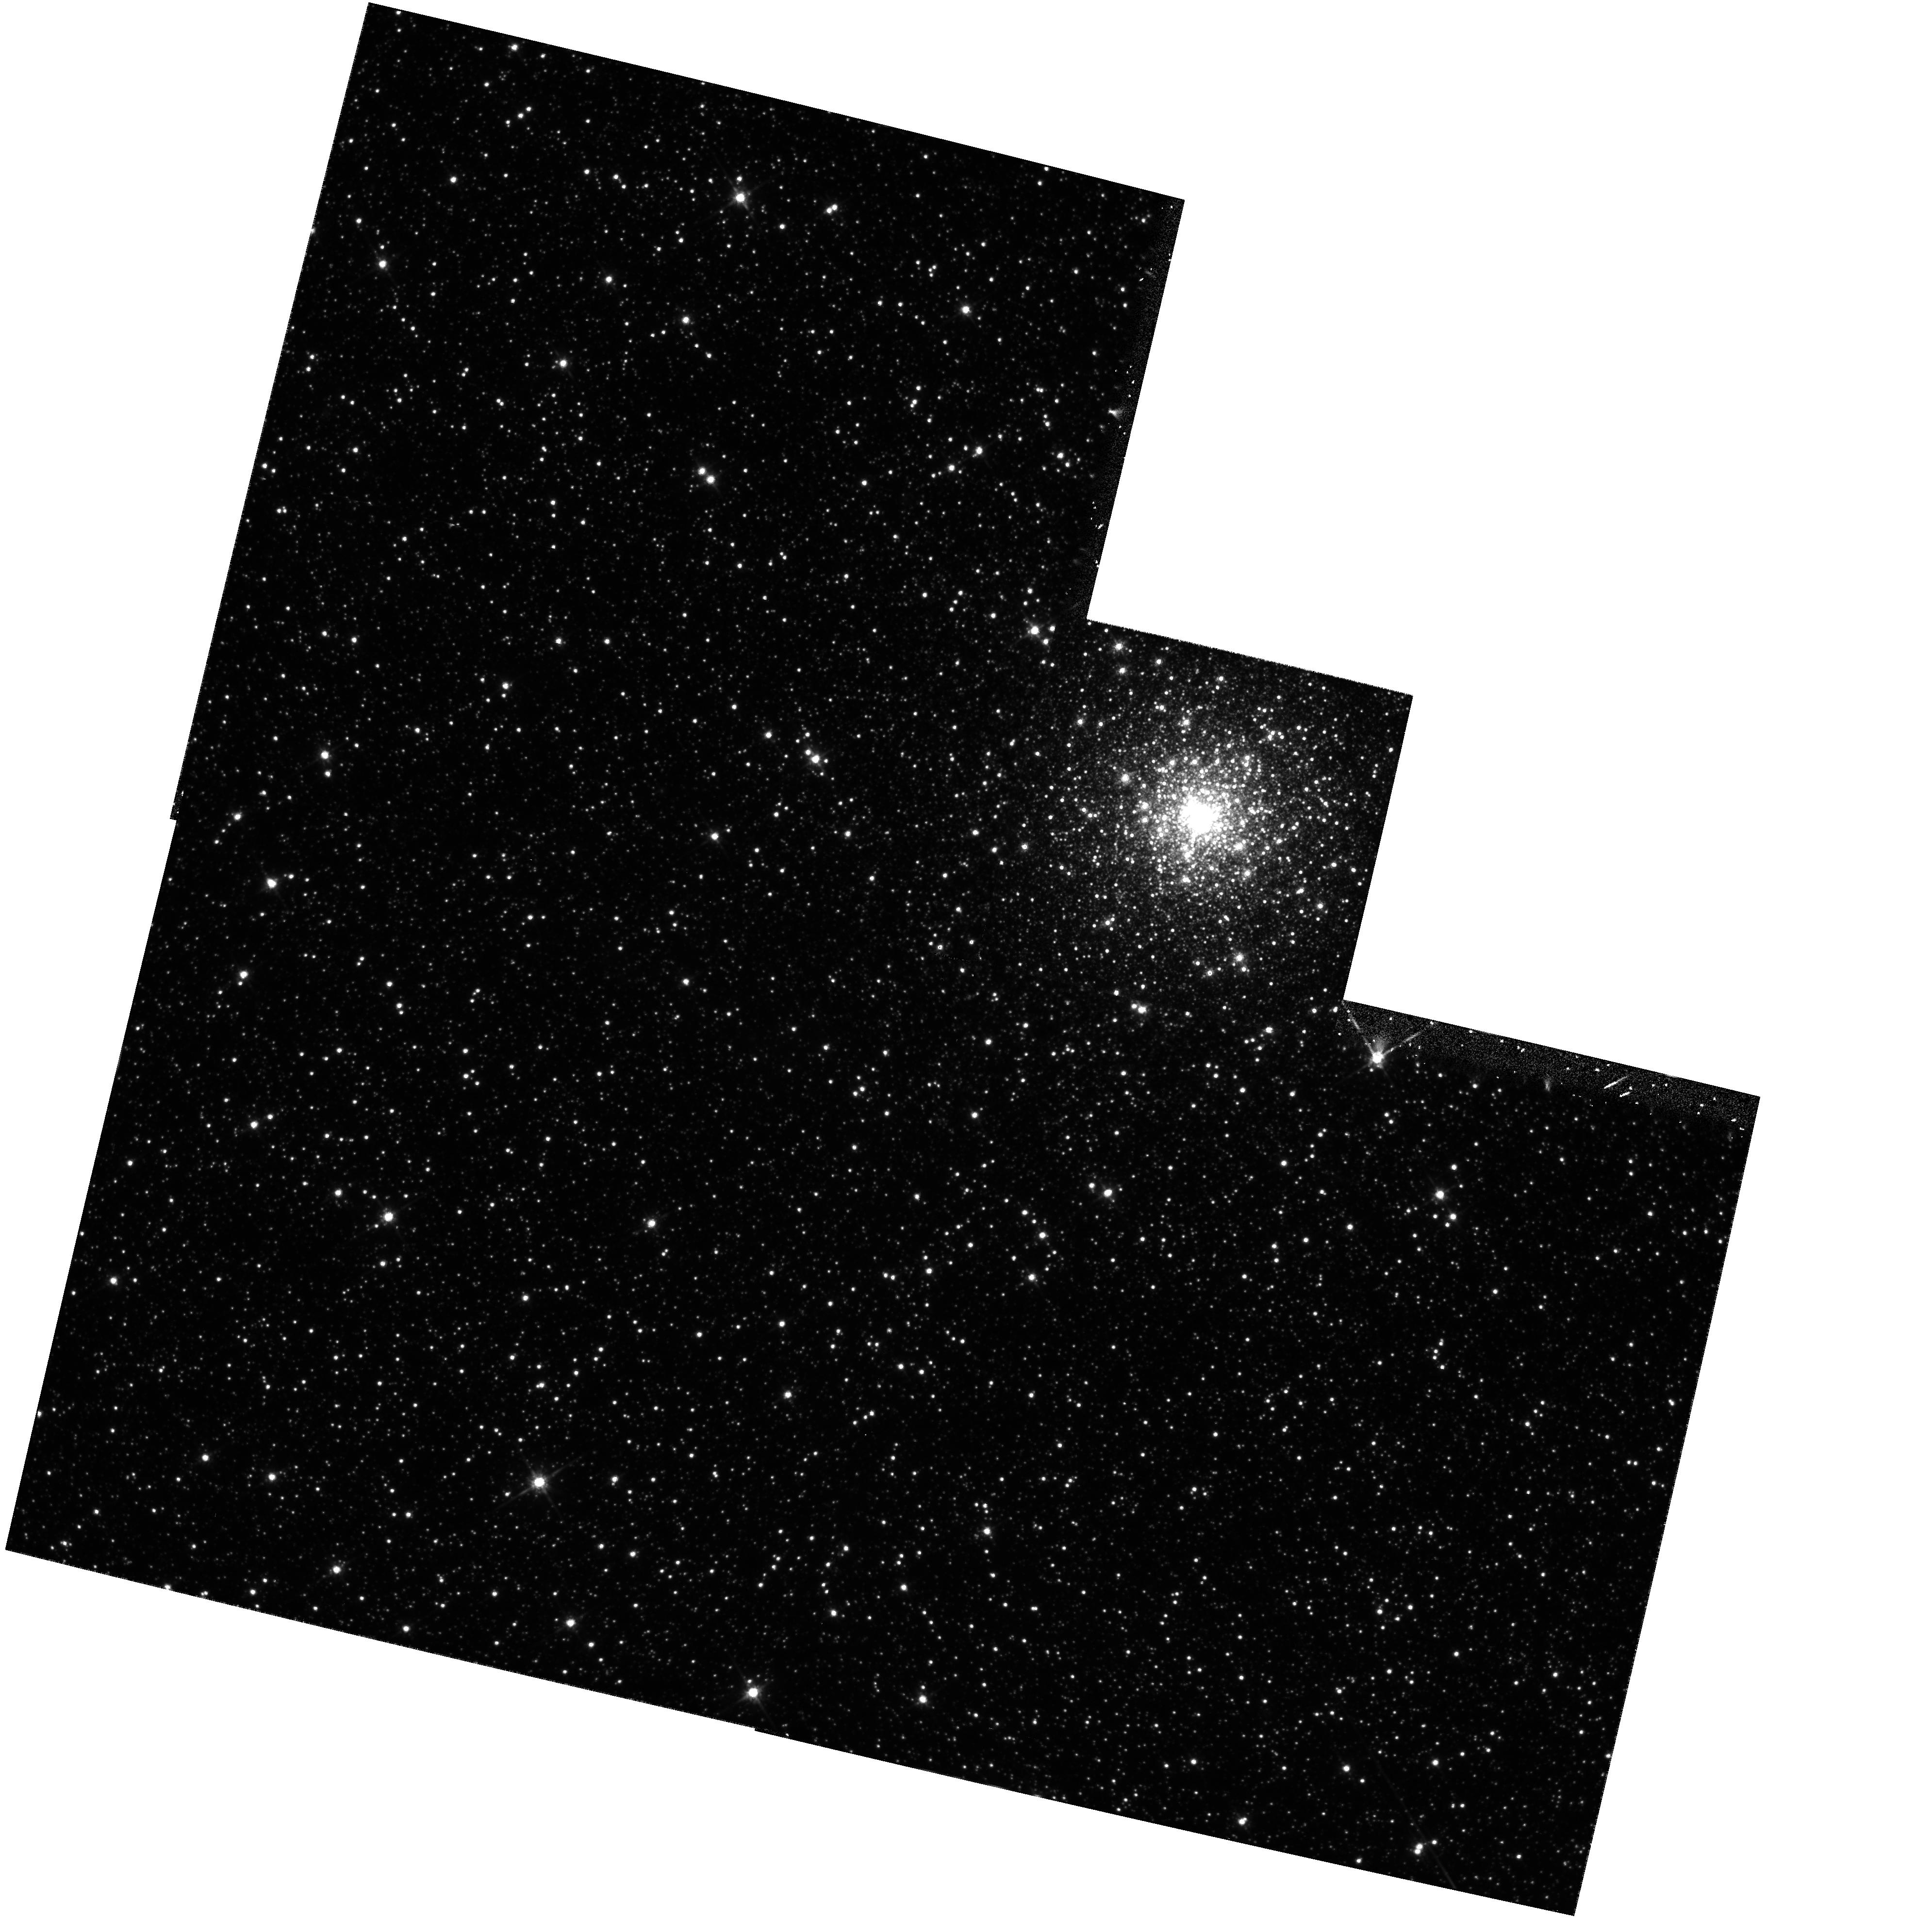
Target: NGC2005
Instrument: WFPC2/PC
Filter: F814W
Exposure: 31 min
Observation ID: hst_5916_05_wfpc2_pc_f814w_u2xq05

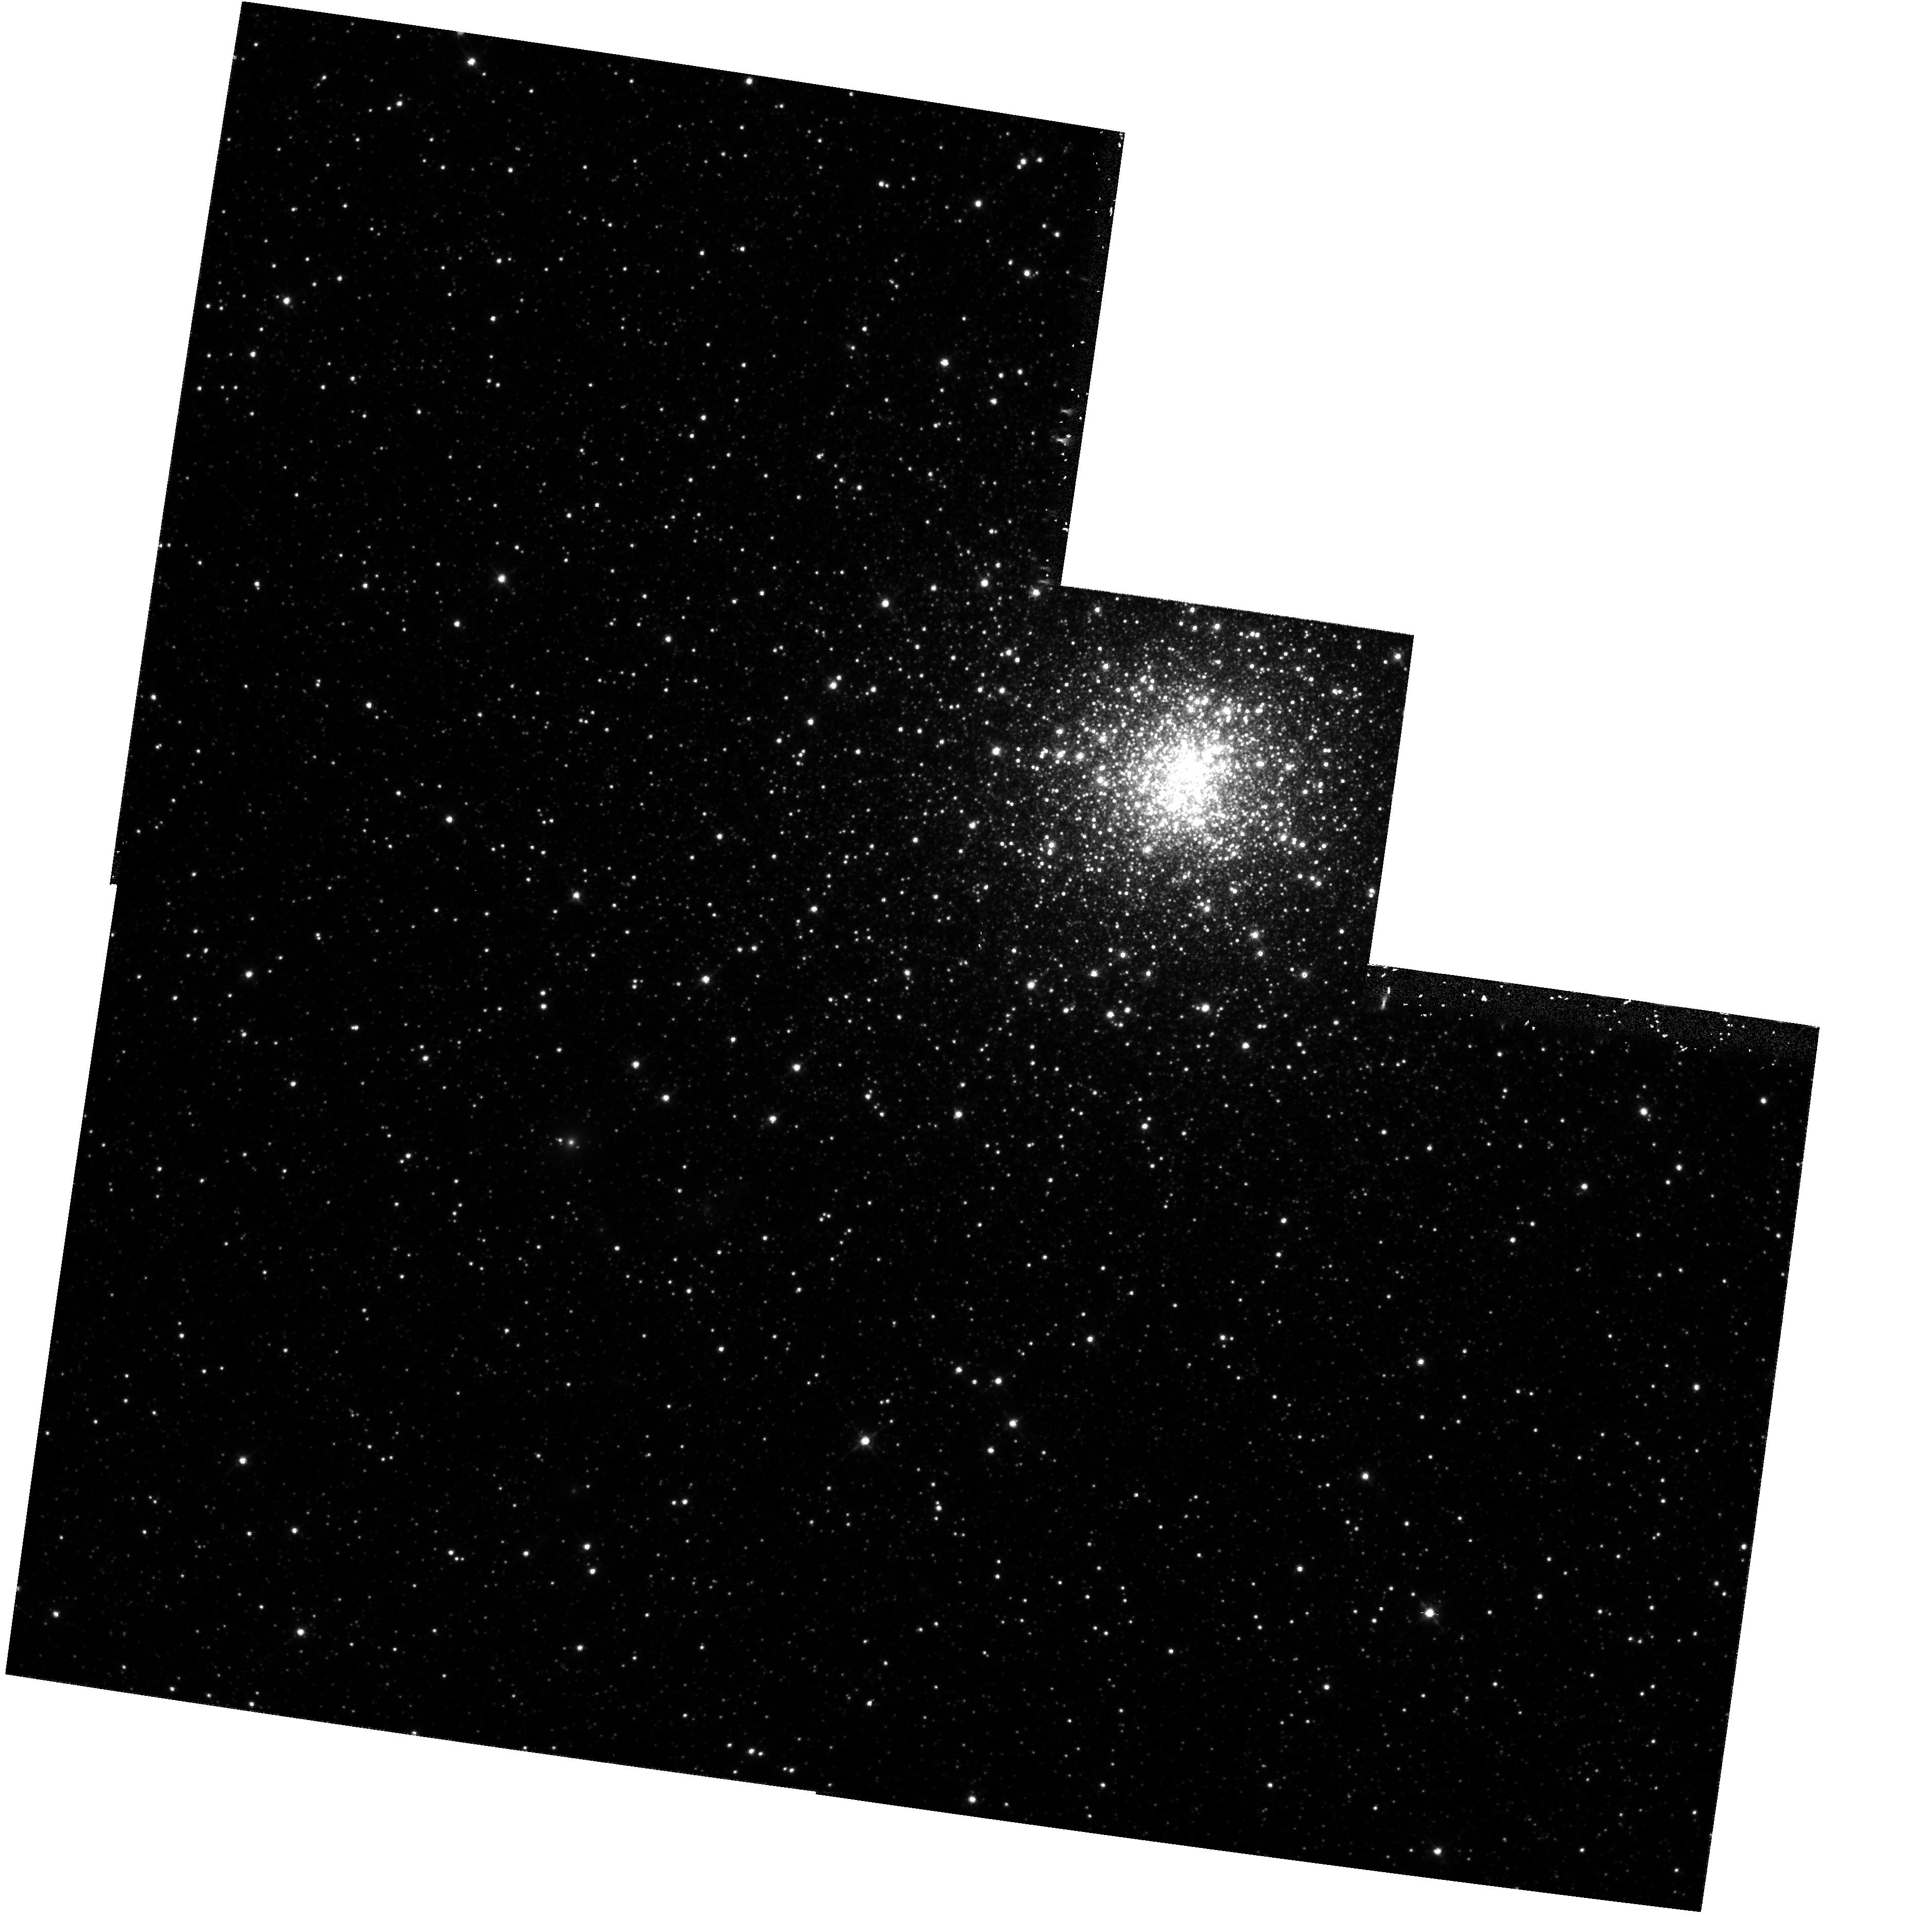
Target: NGC1835
Instrument: WFPC2/PC
Filter: F814W
Exposure: 31 min
Observation ID: hst_5916_02_wfpc2_pc_f814w_u2xq02

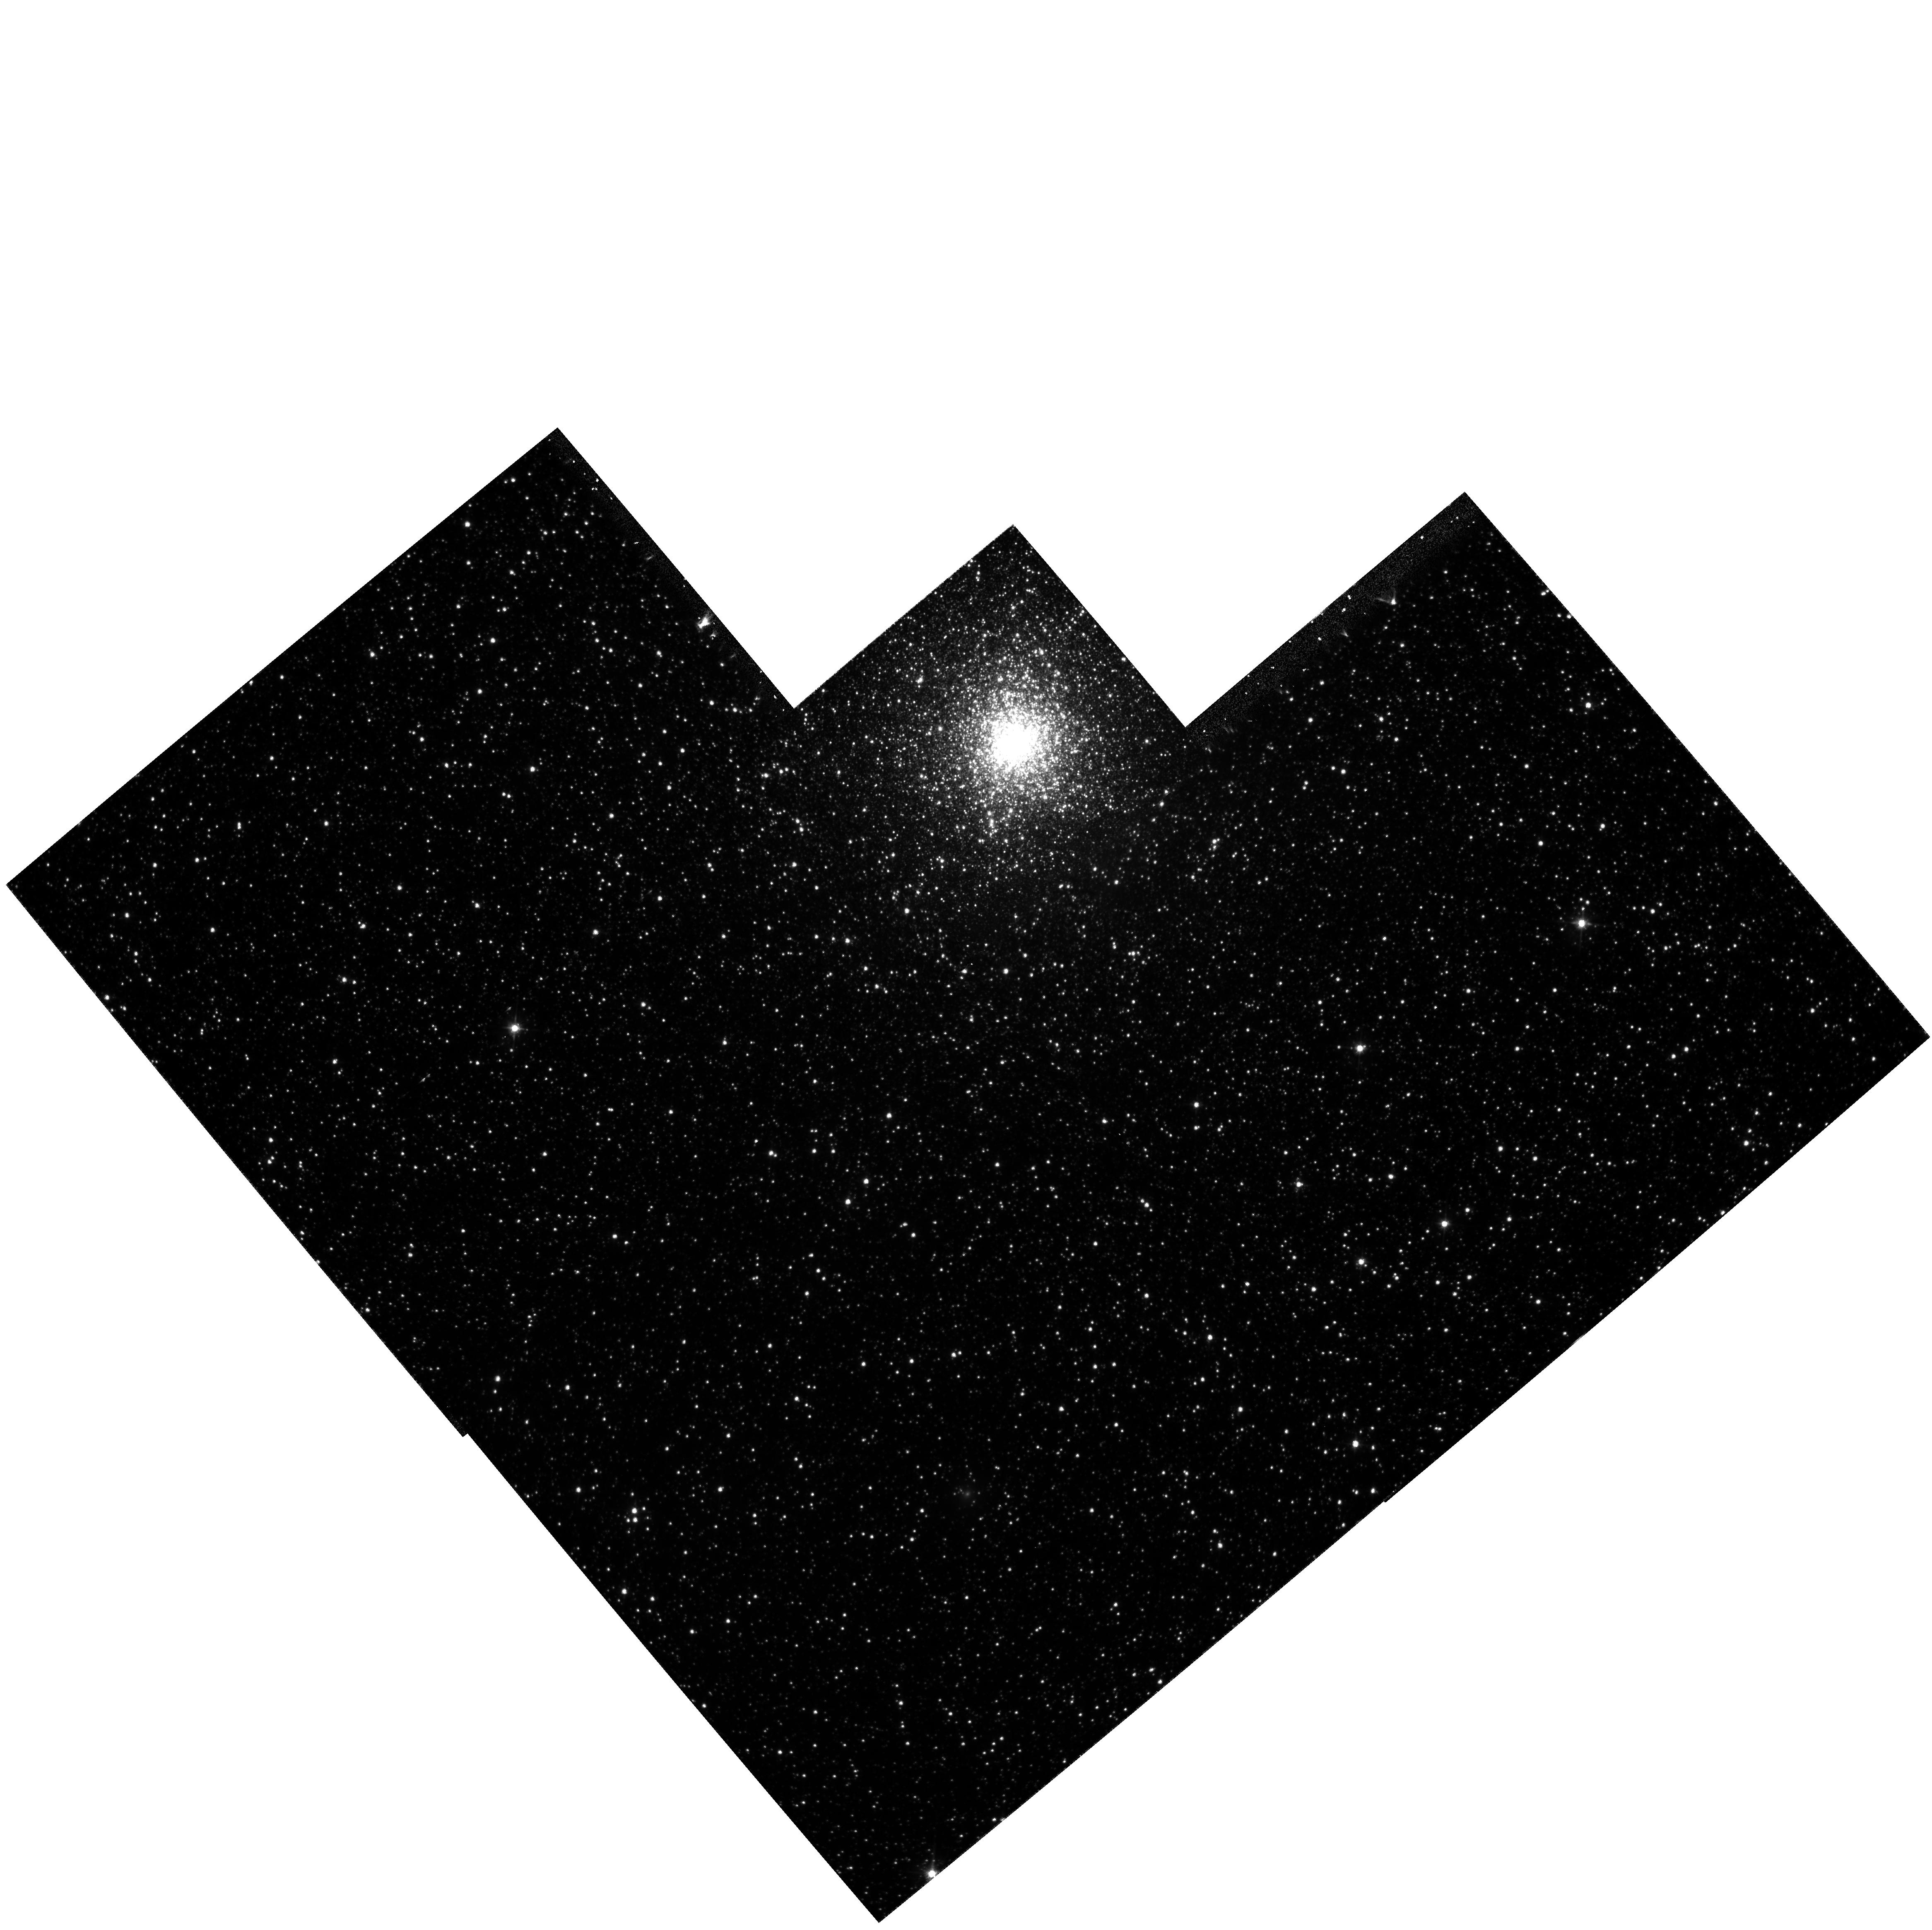
Target: NGC1916
Instrument: WFPC2/PC
Filter: F555W
Exposure: 26 min
Observation ID: hst_5916_04_wfpc2_pc_f555w_u2xq04

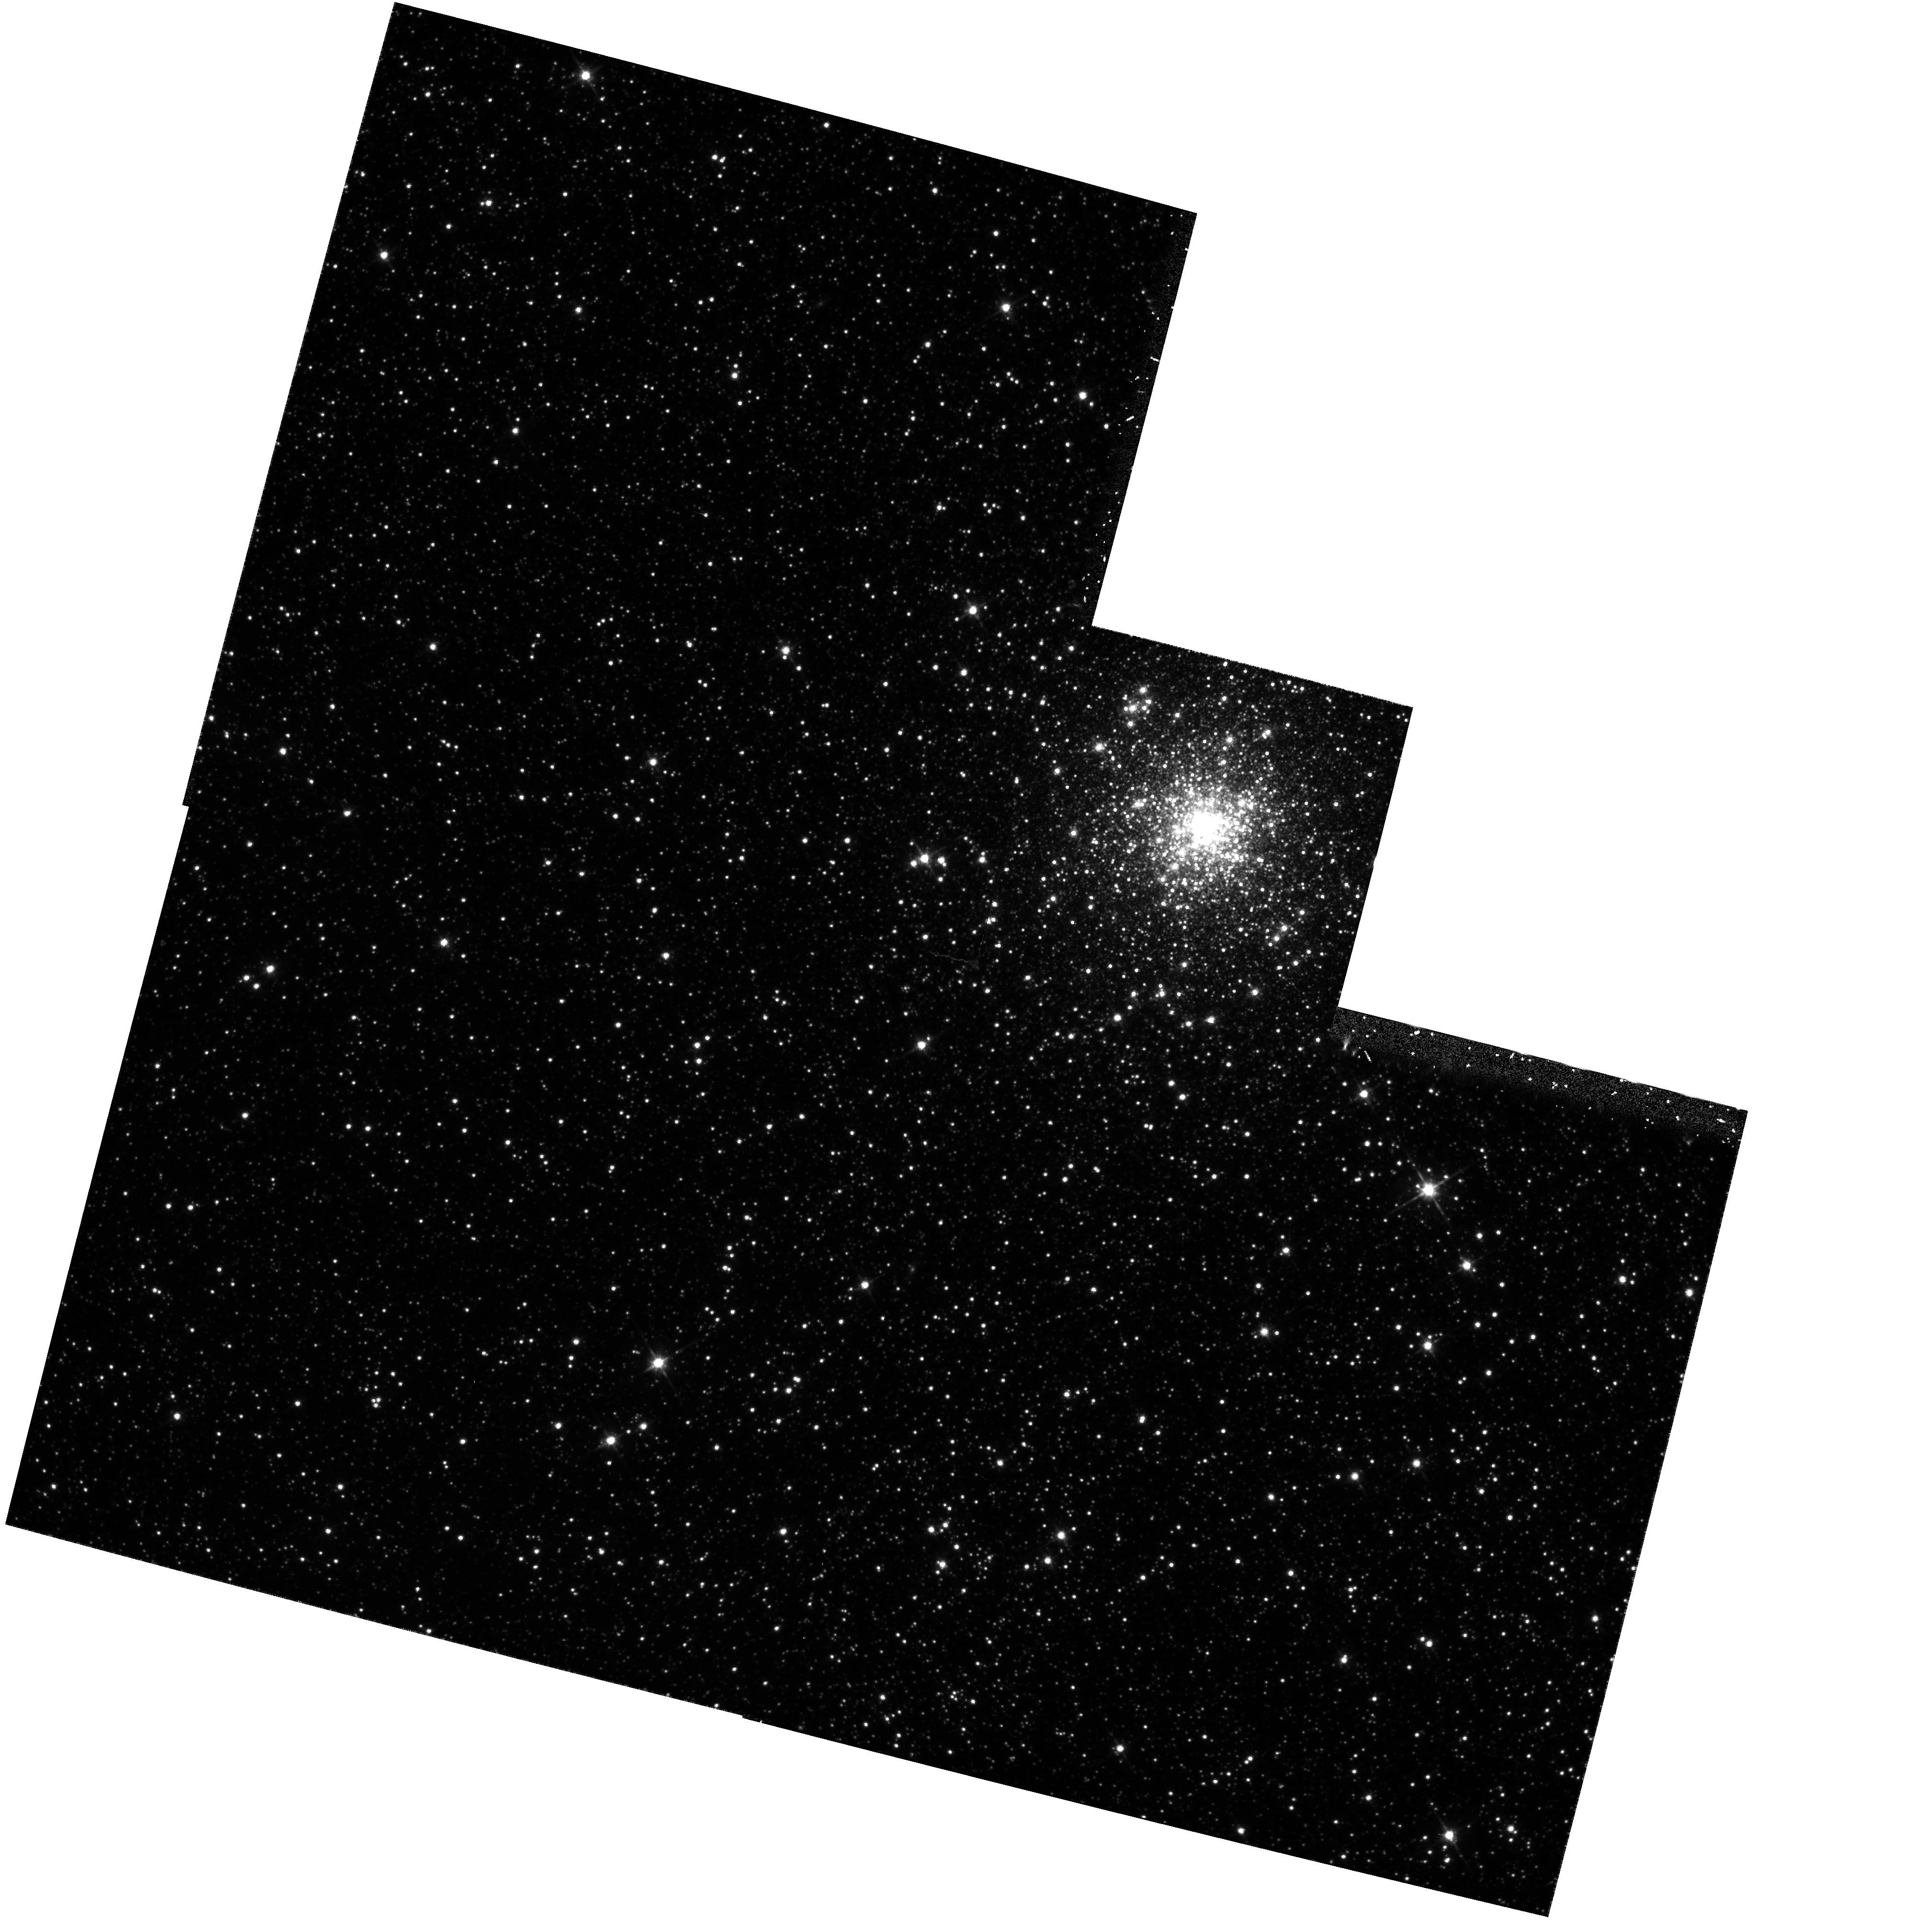
Target: NGC2019
Instrument: WFPC2/PC
Filter: F814W
Exposure: 31 min
Observation ID: hst_5916_06_wfpc2_pc_f814w_u2xq06

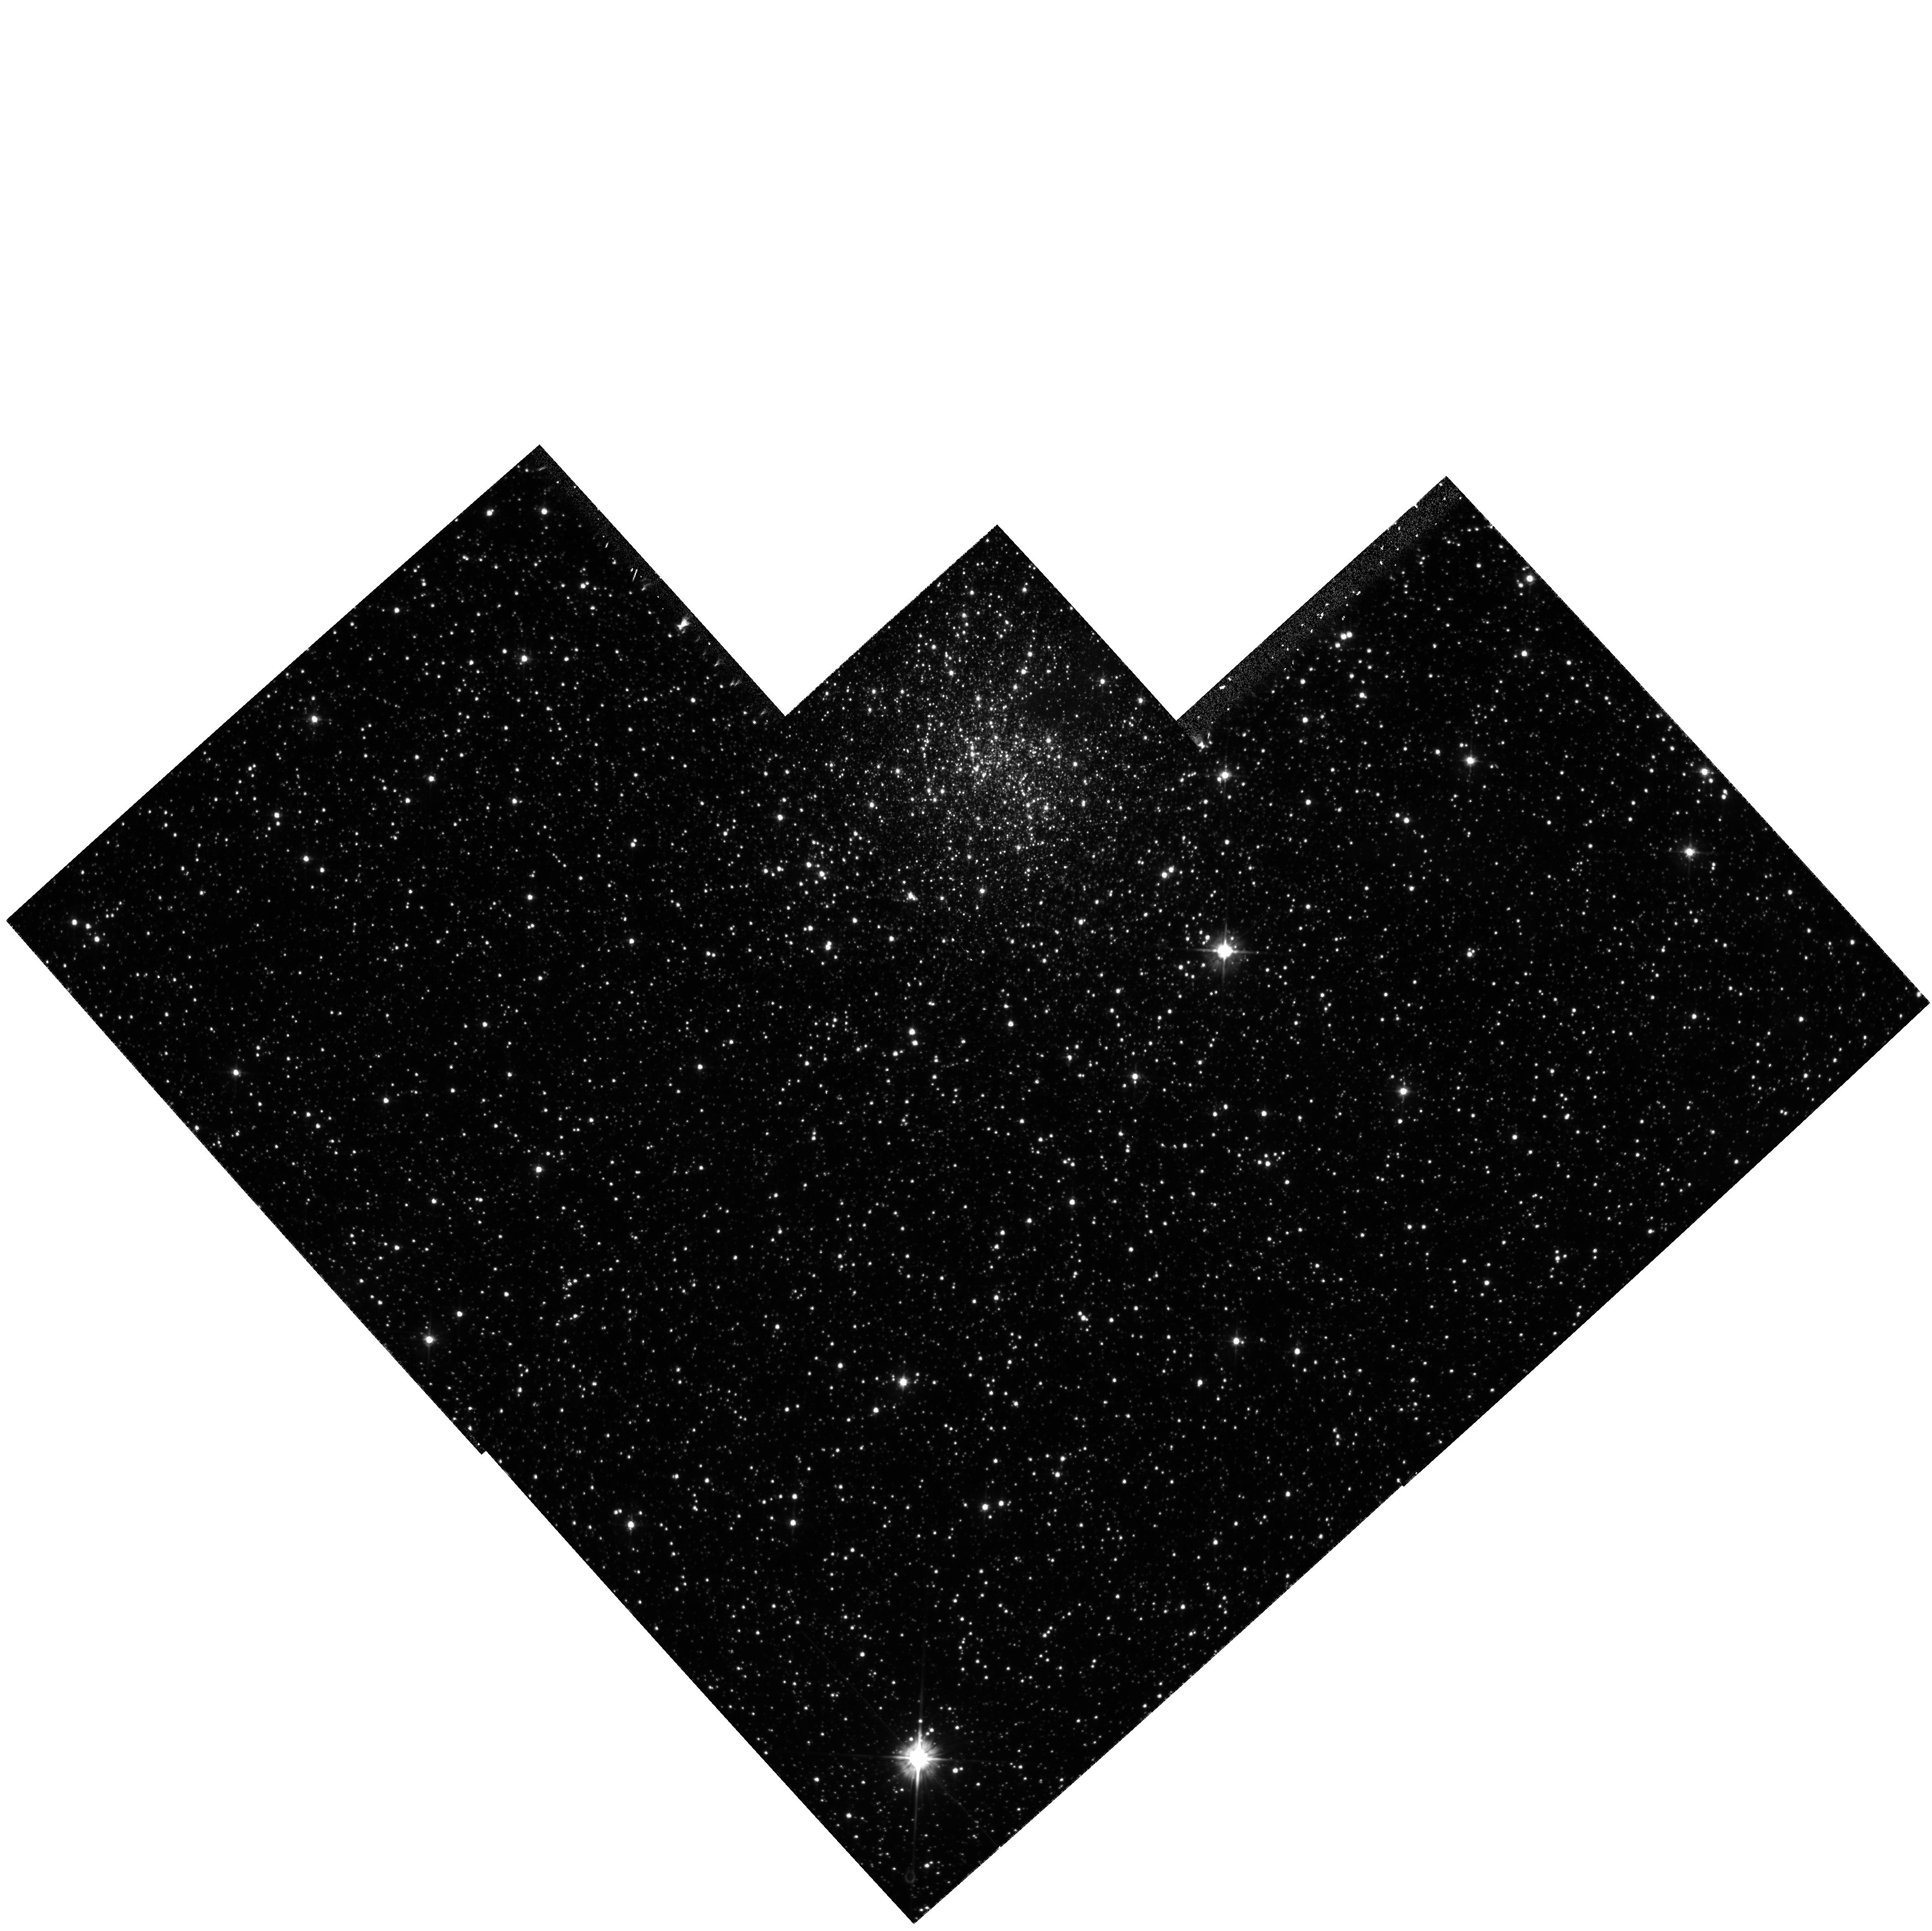
Target: NGC1898
Instrument: WFPC2/PC
Filter: F555W
Exposure: 26 min
Observation ID: hst_5916_03_wfpc2_pc_f555w_u2xq03

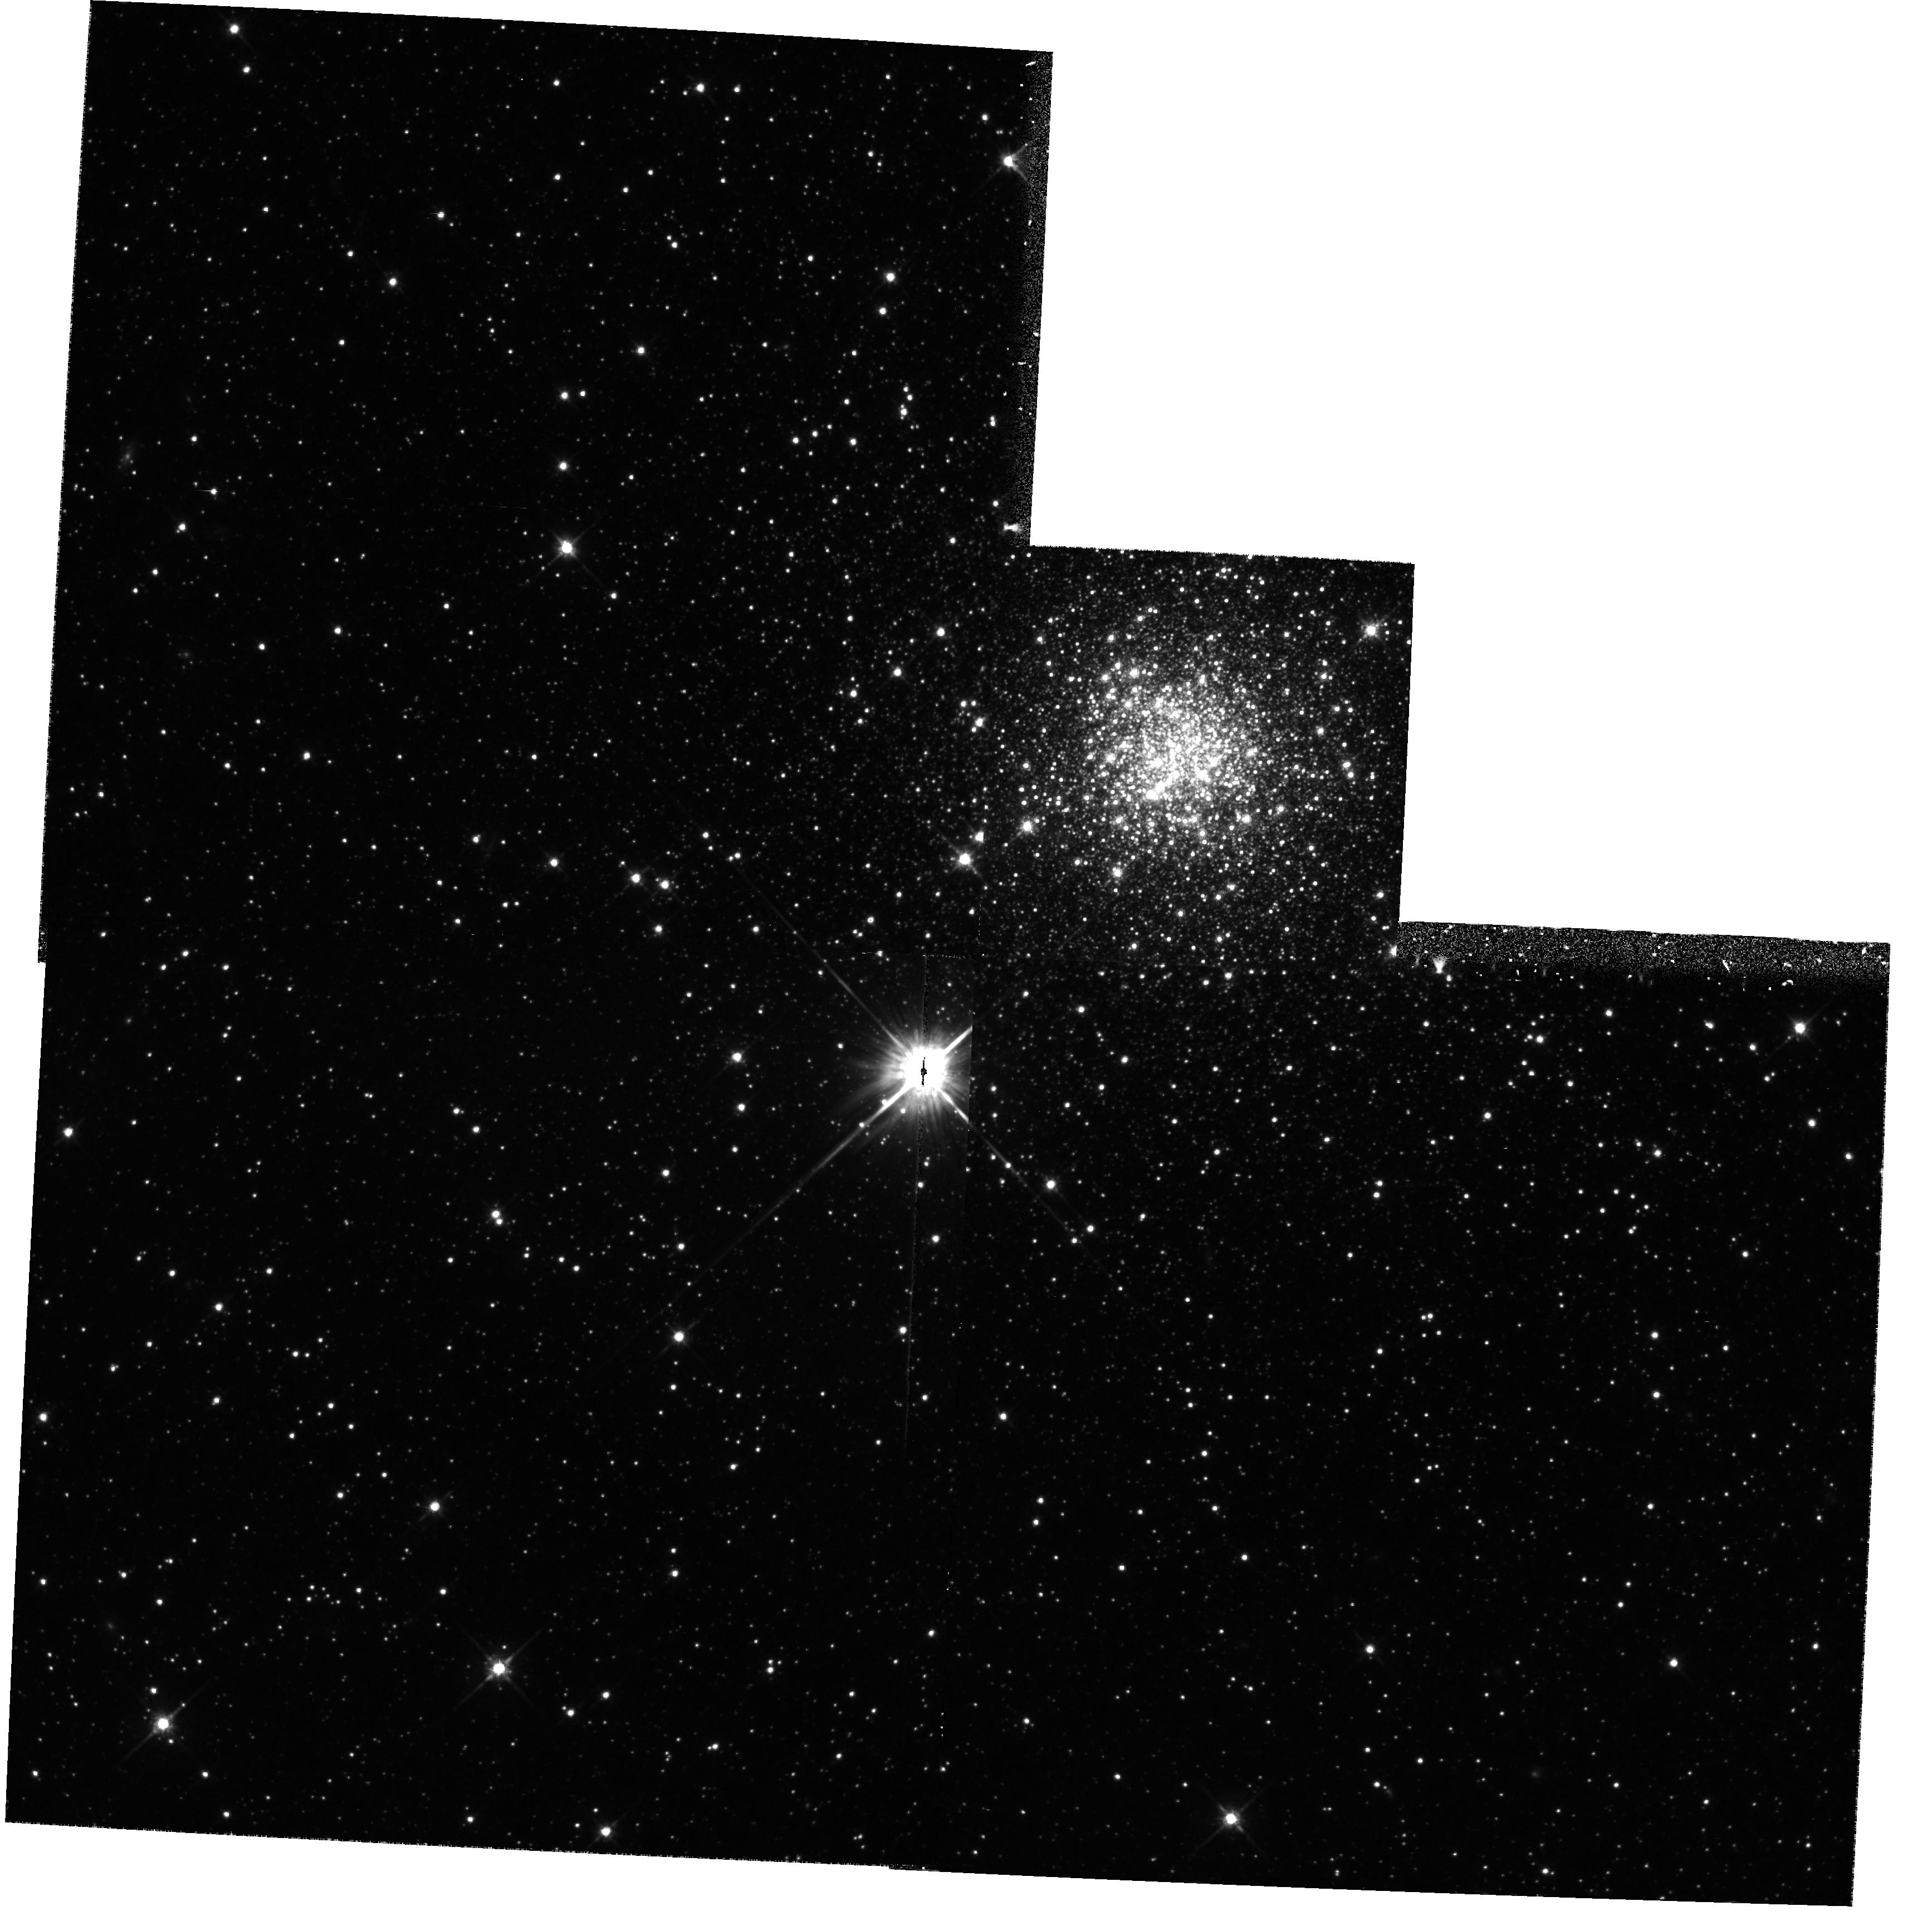
Target: NGC1754
Instrument: WFPC2/PC
Filter: F814W
Exposure: 31 min
Observation ID: hst_5916_01_wfpc2_pc_f814w_u2xq01

THE OLDEST GLOBULAR CLUSTERS IN THE LARGE MAGELLANIC CLOUD (PI: Suntzeff, Nicholas B.)

We propose to obtain deep V(F555W) and I(F814W) images of a sample of the metal-poor globular clusters in the Large Magellanic Cloud (LMC). With these observations we will be able to measure the ages of the clusters, which will allow us to place the formation epoch of the initial population of stars in the LMC in the general context of the formation of the Milky Way Galaxy. Specifically, there is mounting data that the Milky Way Galaxy contains two distinct populations of old metal-poor stars: the initial population is a flattened disk with a small amount of rotation that dominates the Population II in the solar neighborhood; and a second population of the same metallicity, which forms a non-rotating spherical halo with an R**-3.5 density law, and is apparently a few Gyrs younger than the first population. The former population is perhaps associated with a spherical collapse model (Eggen, Lynden-Bell, & Sandage 1962) and the latter with a slower cellular accretion model of Searle & Zinn (1978). If the LMC did not form via an ELS process at the same epoch as our Galaxy, then we might expect that the oldest LMC clusters are younger than the oldest components of our Galaxy. There is some evidence for this derived from ground-based photometry for a few of the LMC clusters. We propose to test whether formation of Pop II LMC clusters was indeed delayed by a few Gyr, and in particular to test whether there is coevality between the (mean) ages of the LMC Pop II clusters and clusters in the outer halo of our Galaxy.